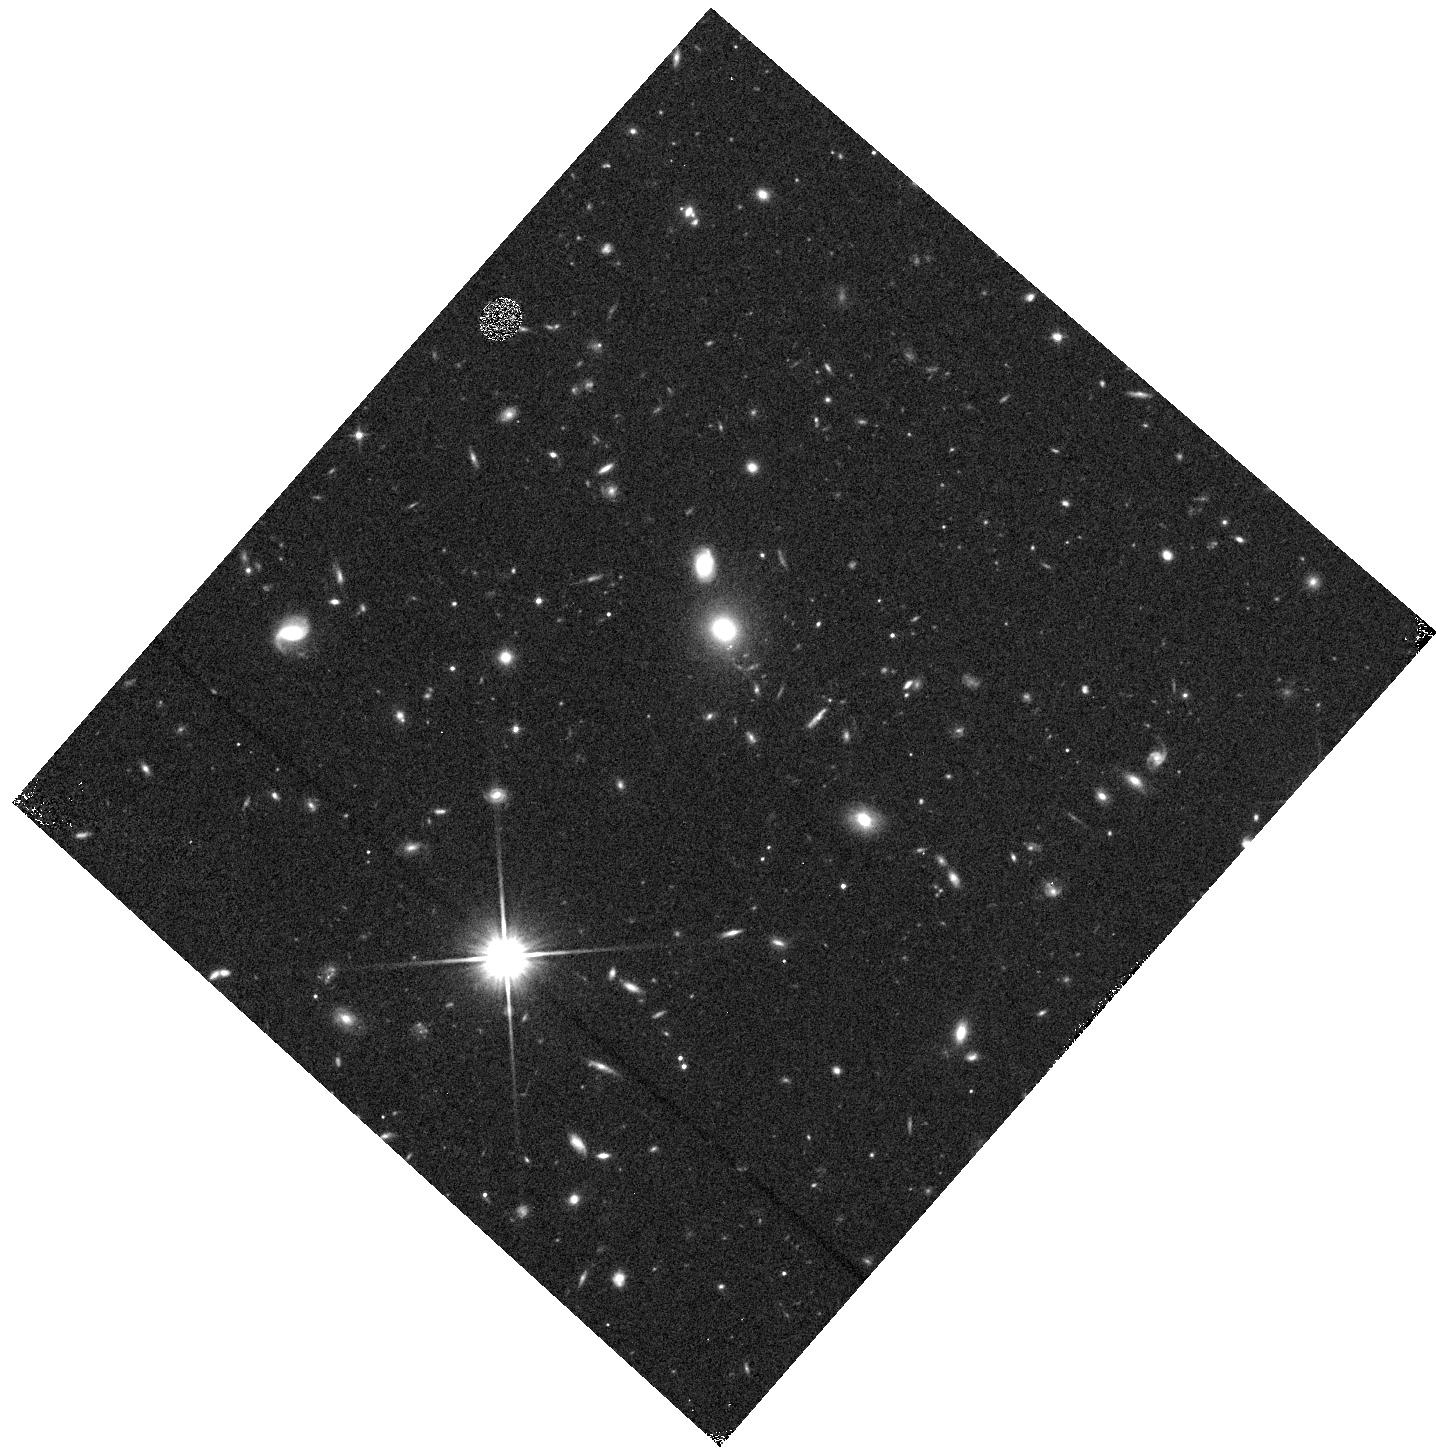
Target: field at RA 255.388°, Dec 64.133°
Instrument: WFC3/IR
Filter: F110W
Exposure: 4 min
Observation ID: hst_13352_c0_wfc3_ir_f110w_icdxc0

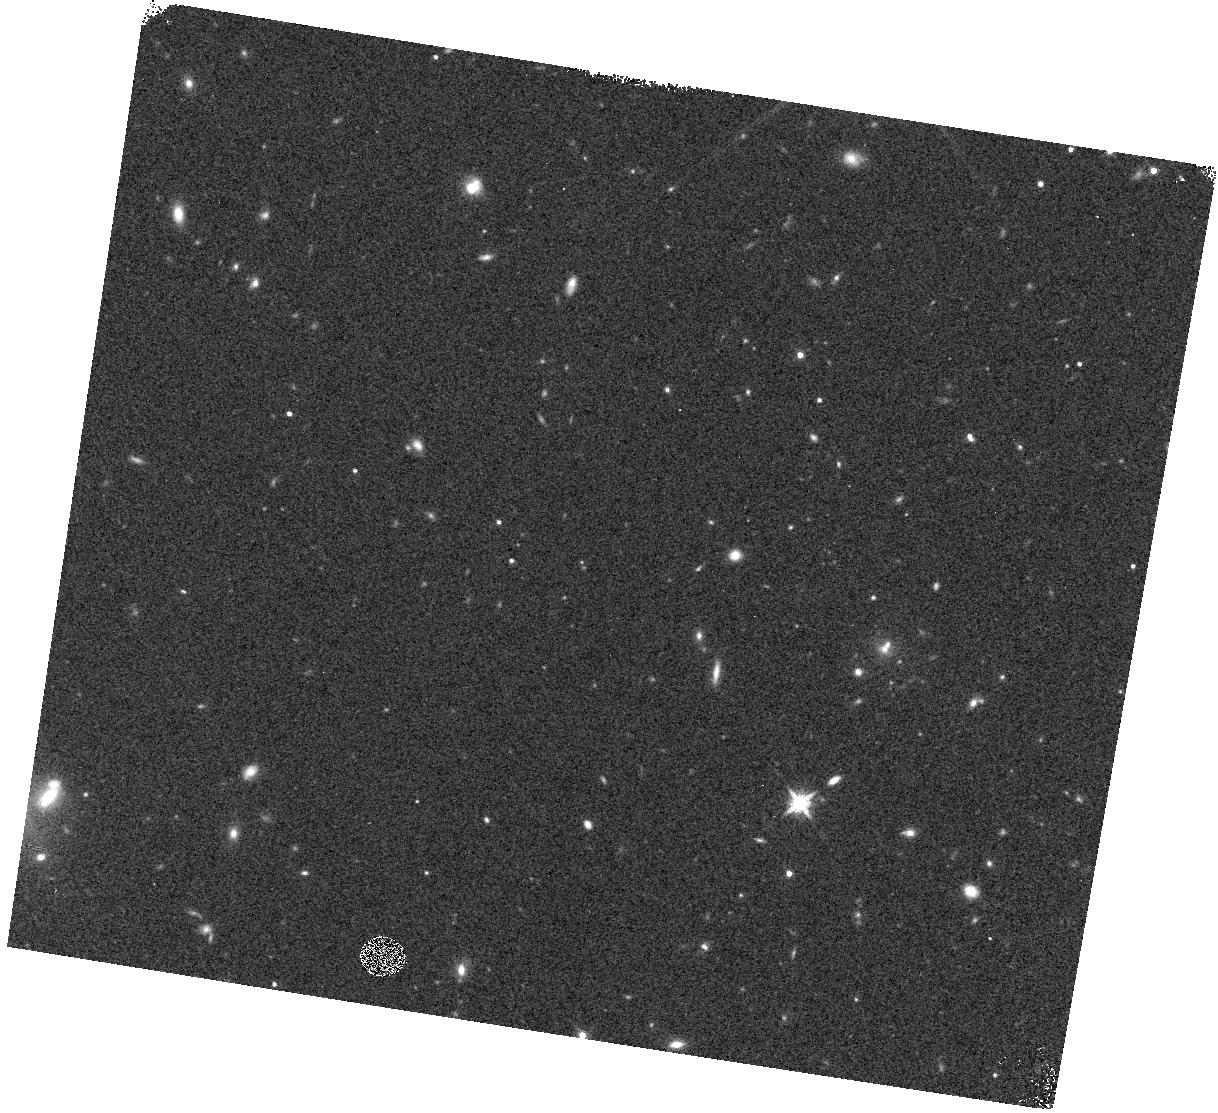
Target: field at RA 221.513°, Dec 3.907°
Instrument: WFC3/IR
Filter: F160W
Exposure: 3 min
Observation ID: hst_13352_dl_wfc3_ir_f160w_icdxdl

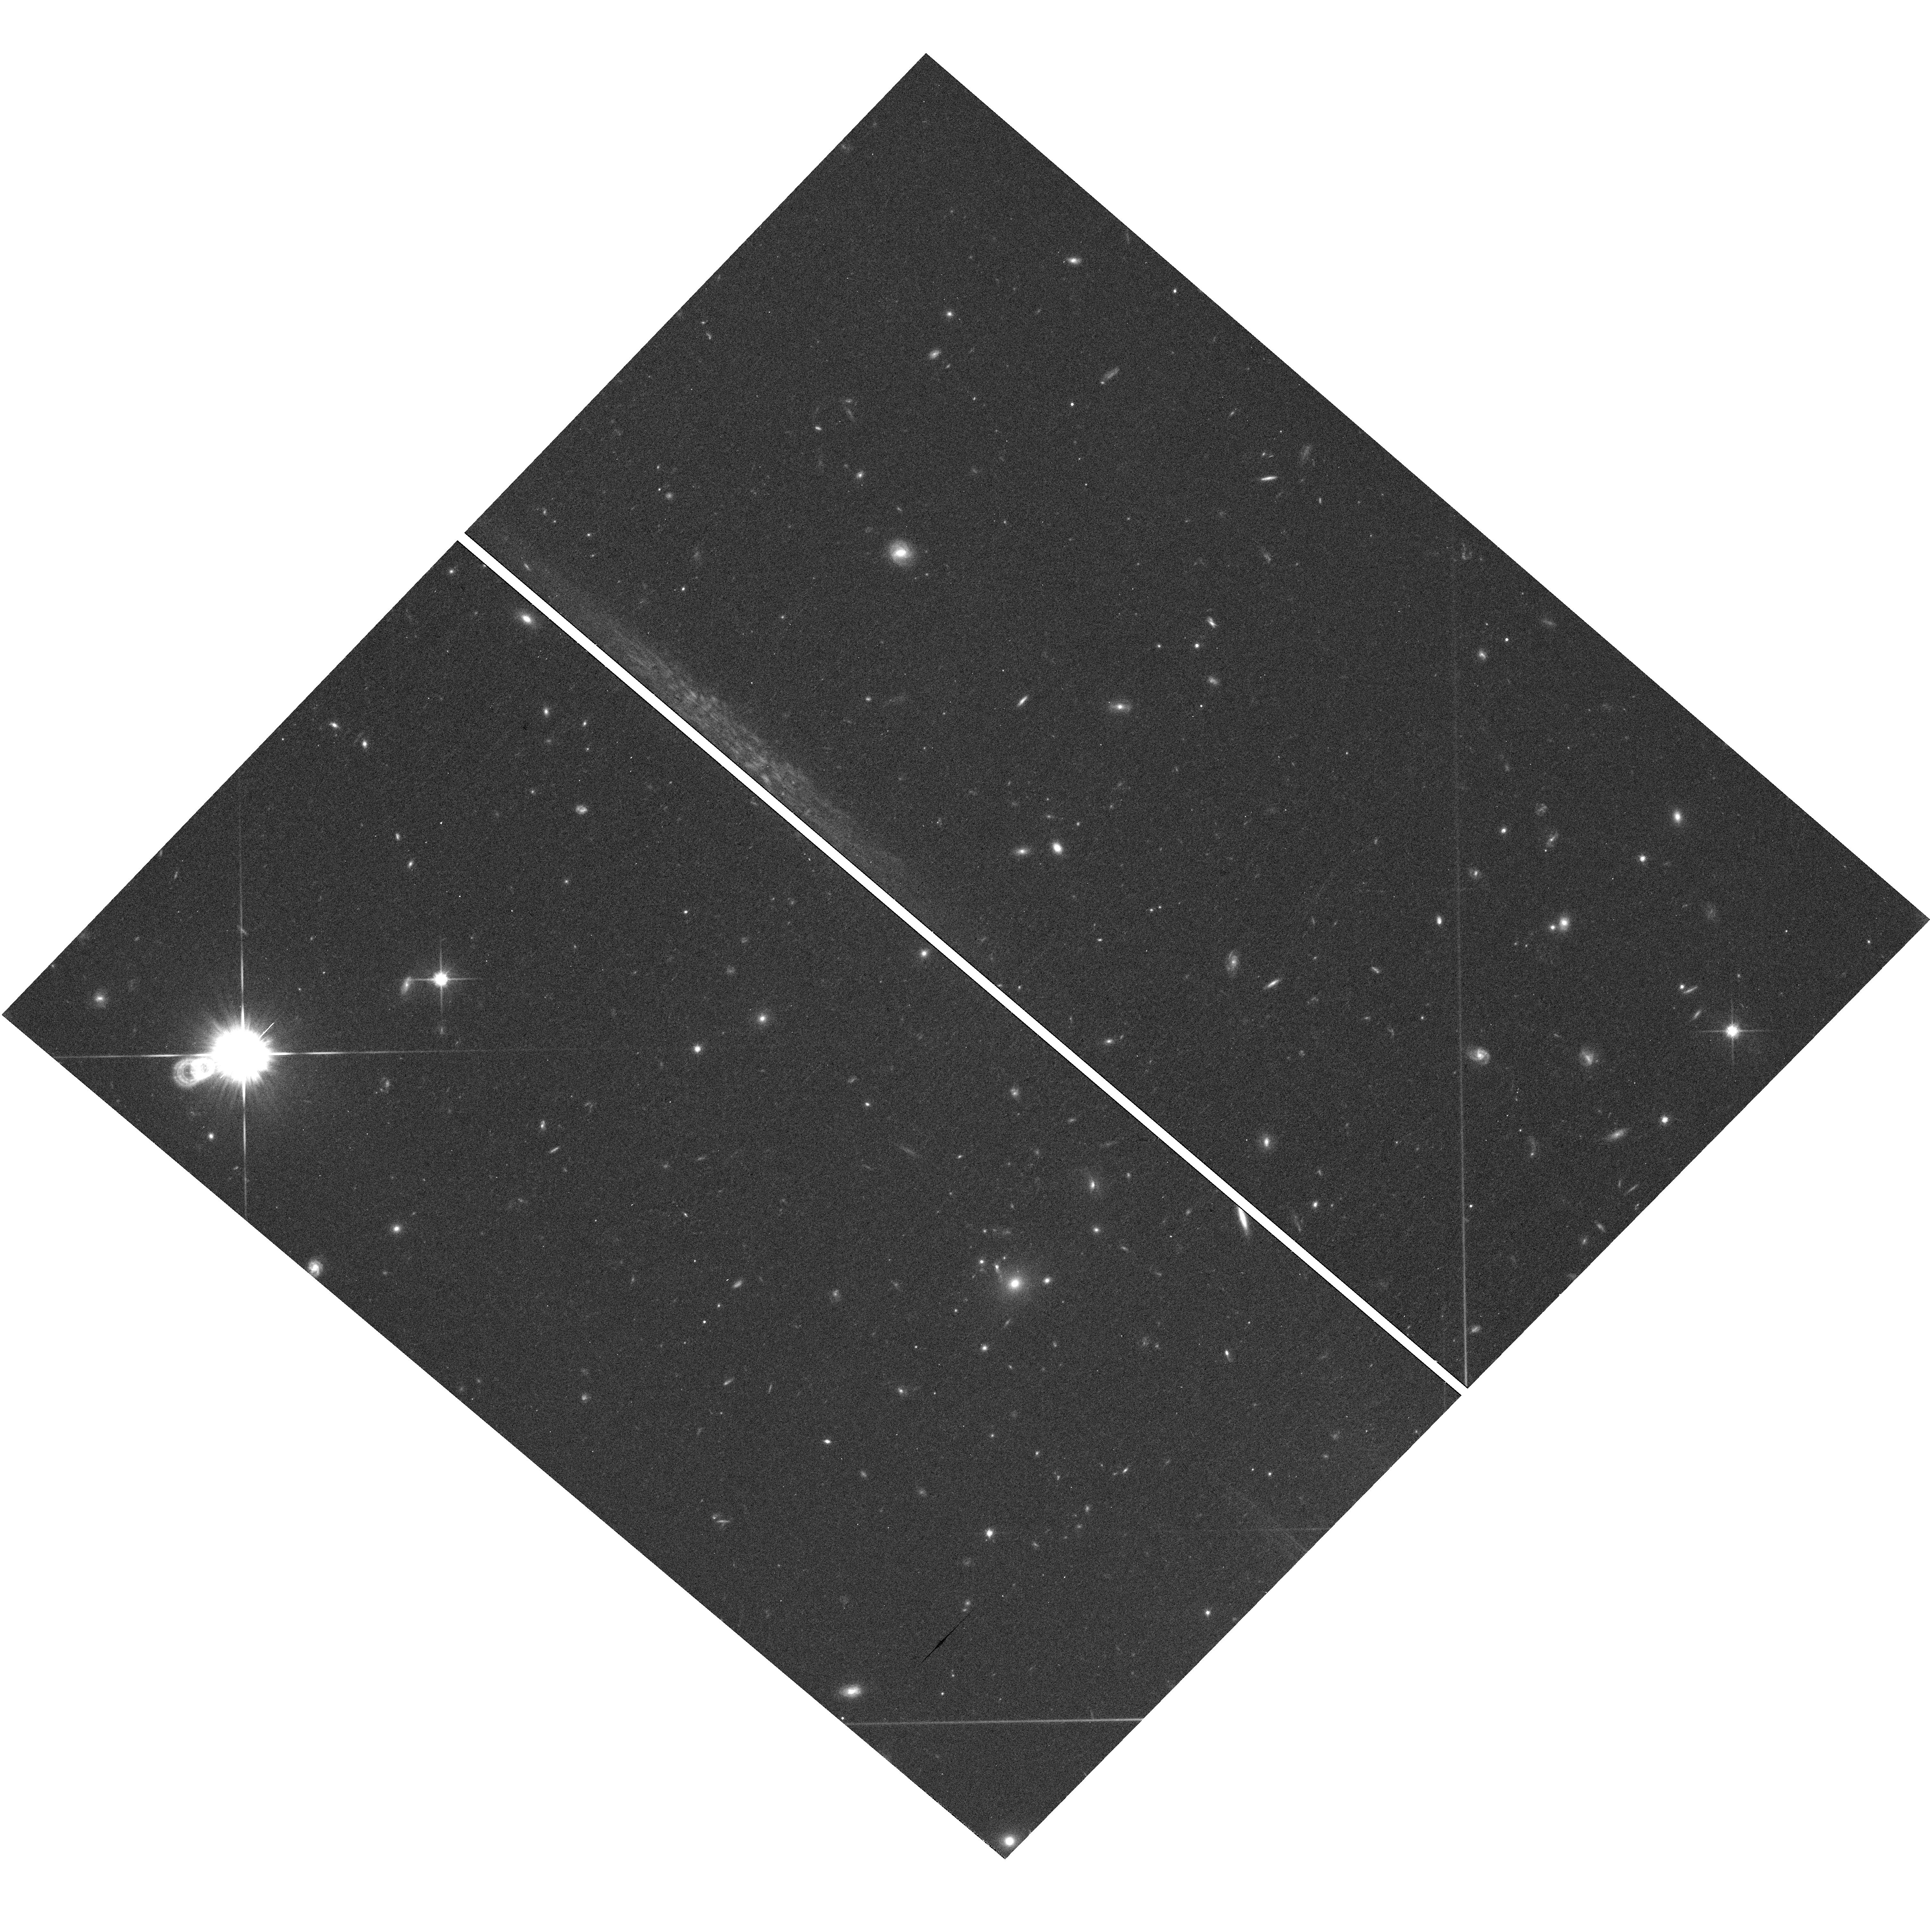
Target: field at RA 209.341°, Dec 19.380°
Instrument: WFC3/UVIS
Filter: F814W
Exposure: 37 min
Observation ID: hst_13352_2d_wfc3_uvis_f814w_icdx2d

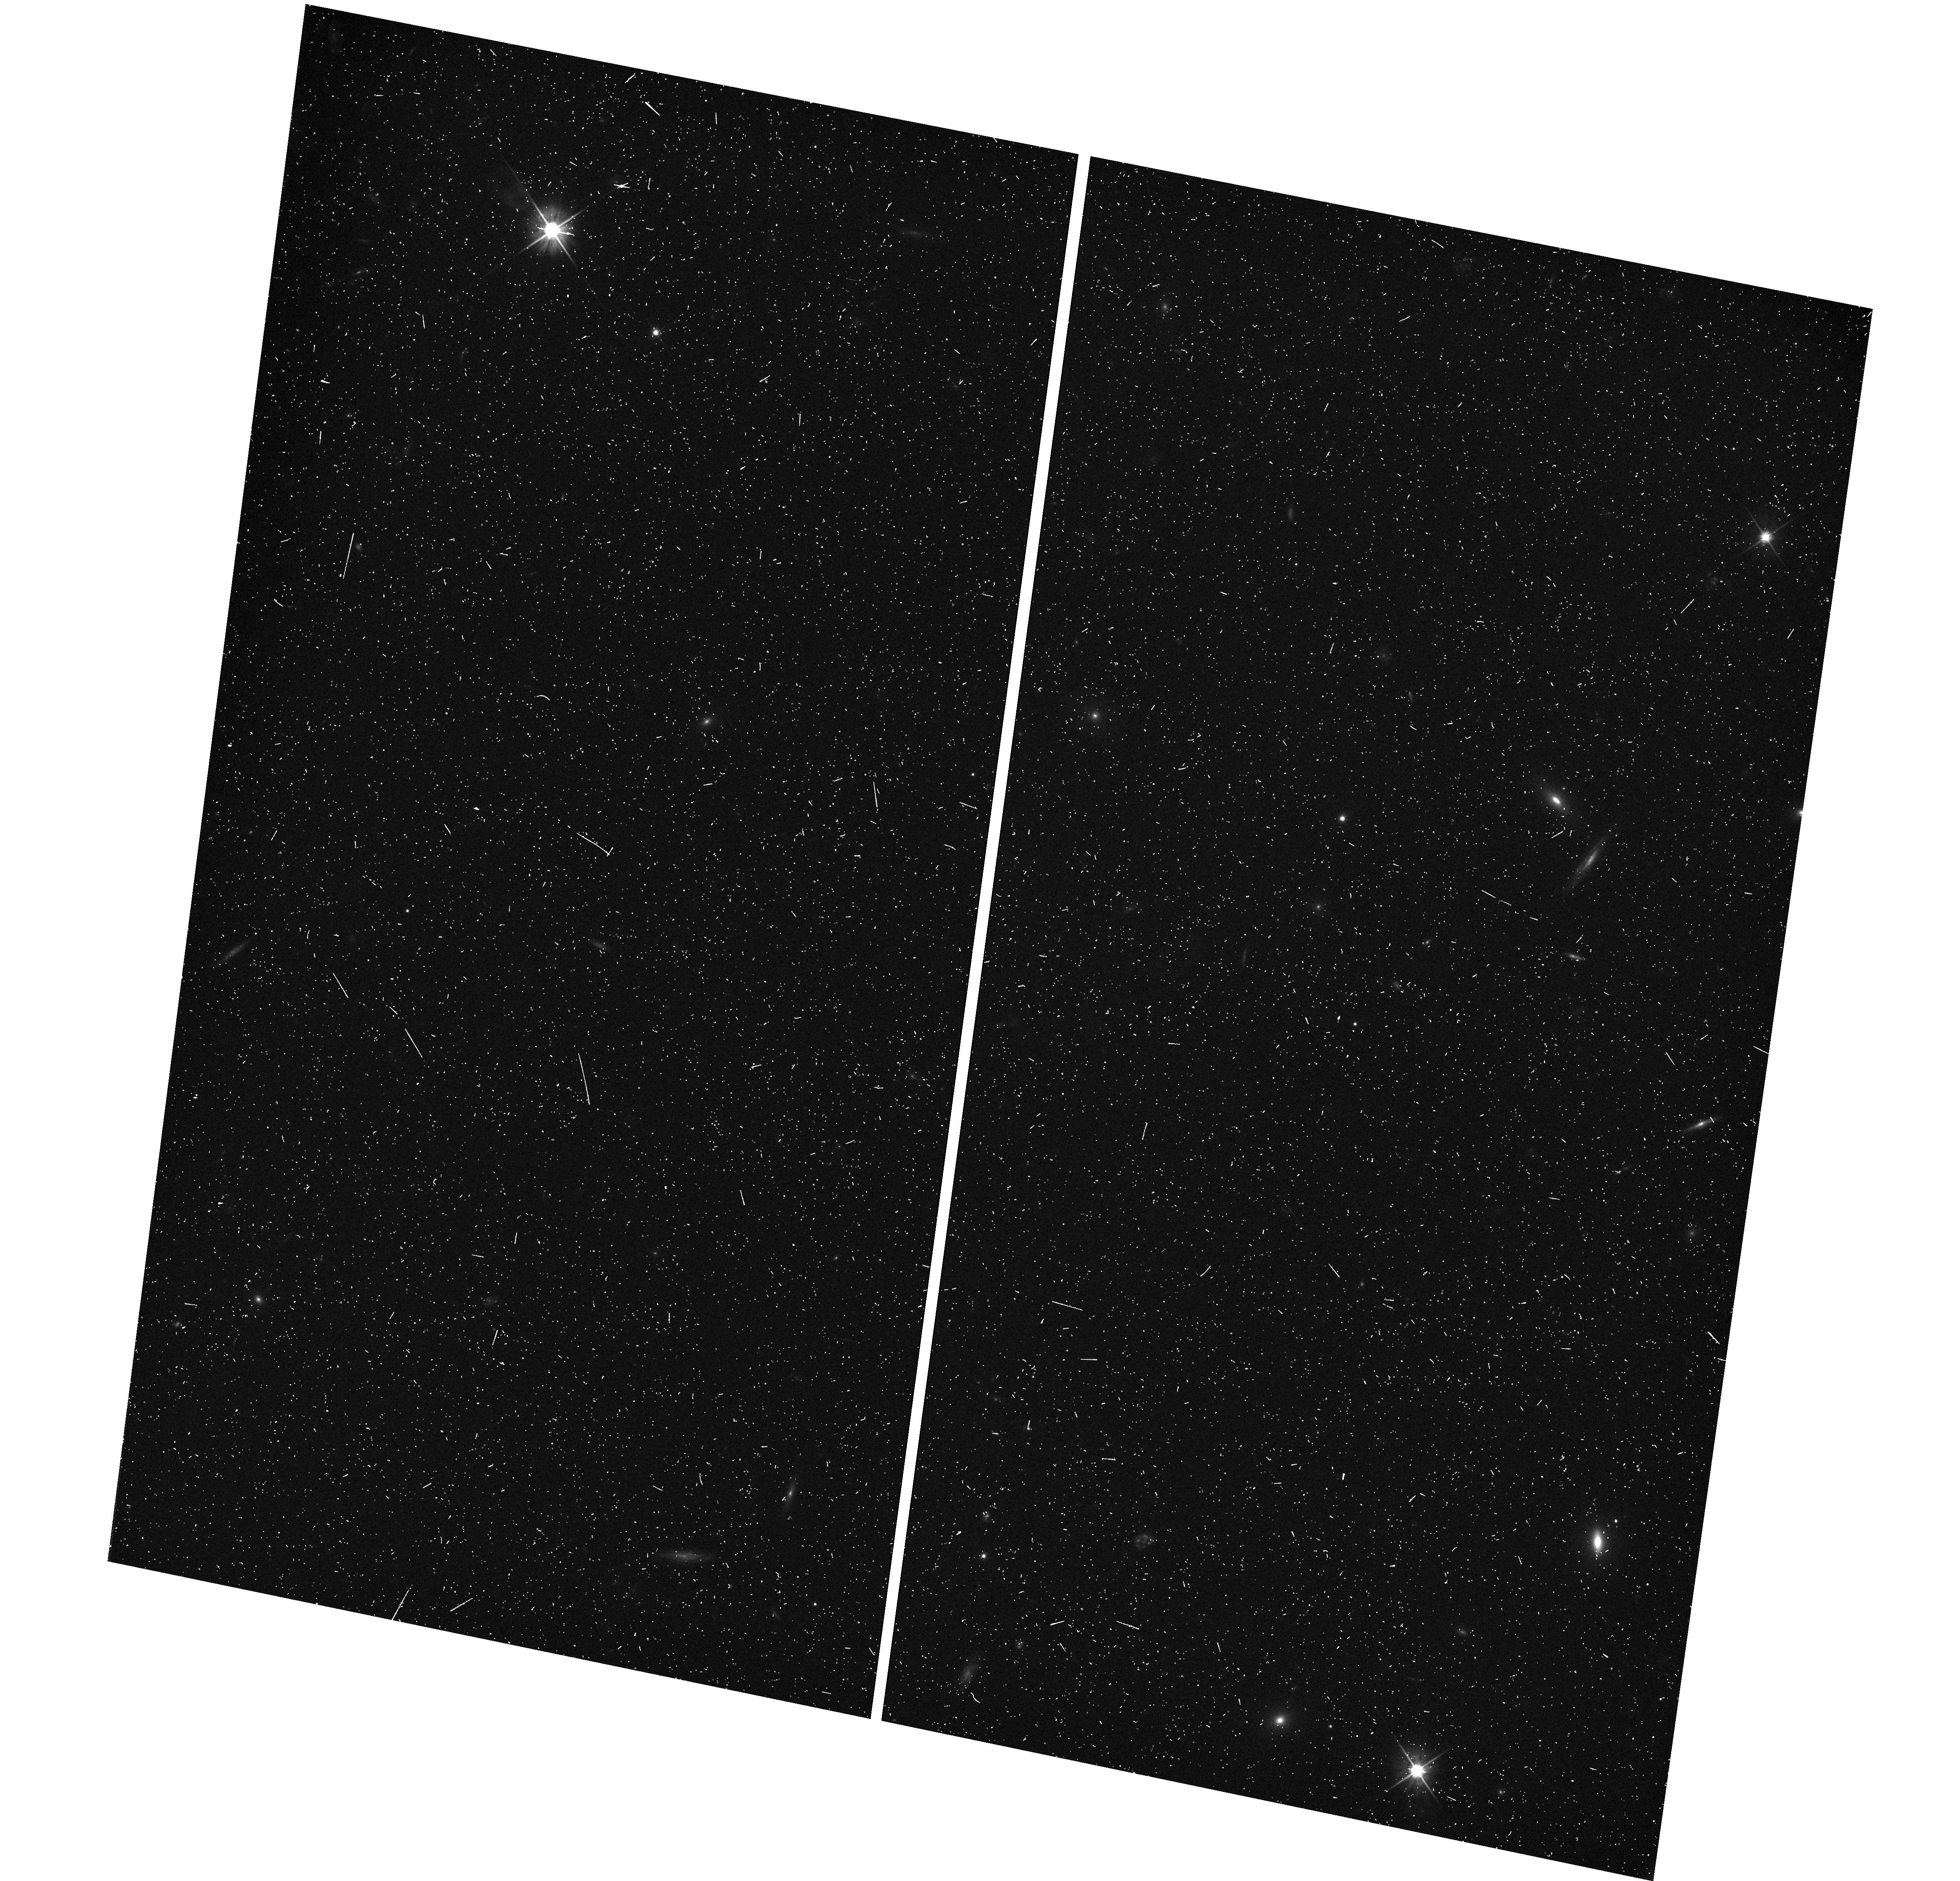
Target: field at RA 255.218°, Dec 64.293°
Instrument: WFC3/UVIS
Filter: F606W
Exposure: 10 min
Observation ID: hst_13352_32_wfc3_uvis_f606w_icdx32

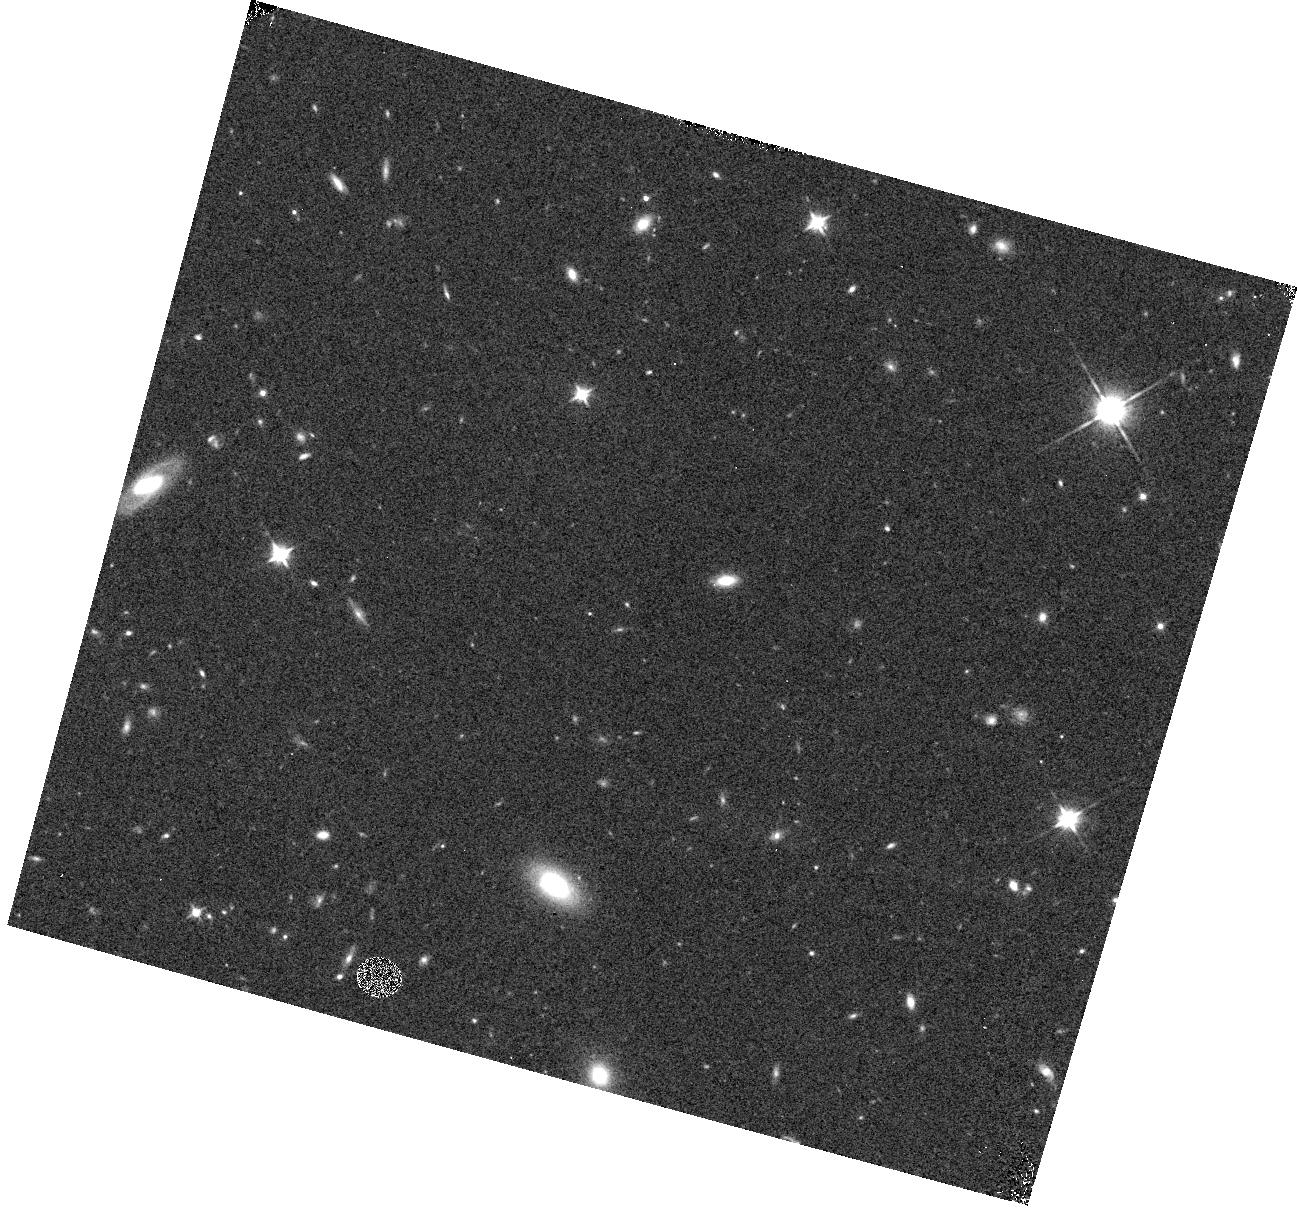
Target: field at RA 172.231°, Dec -4.424°
Instrument: WFC3/IR
Filter: F110W
Exposure: 4 min
Observation ID: hst_13352_bw_wfc3_ir_f110w_icdxbw

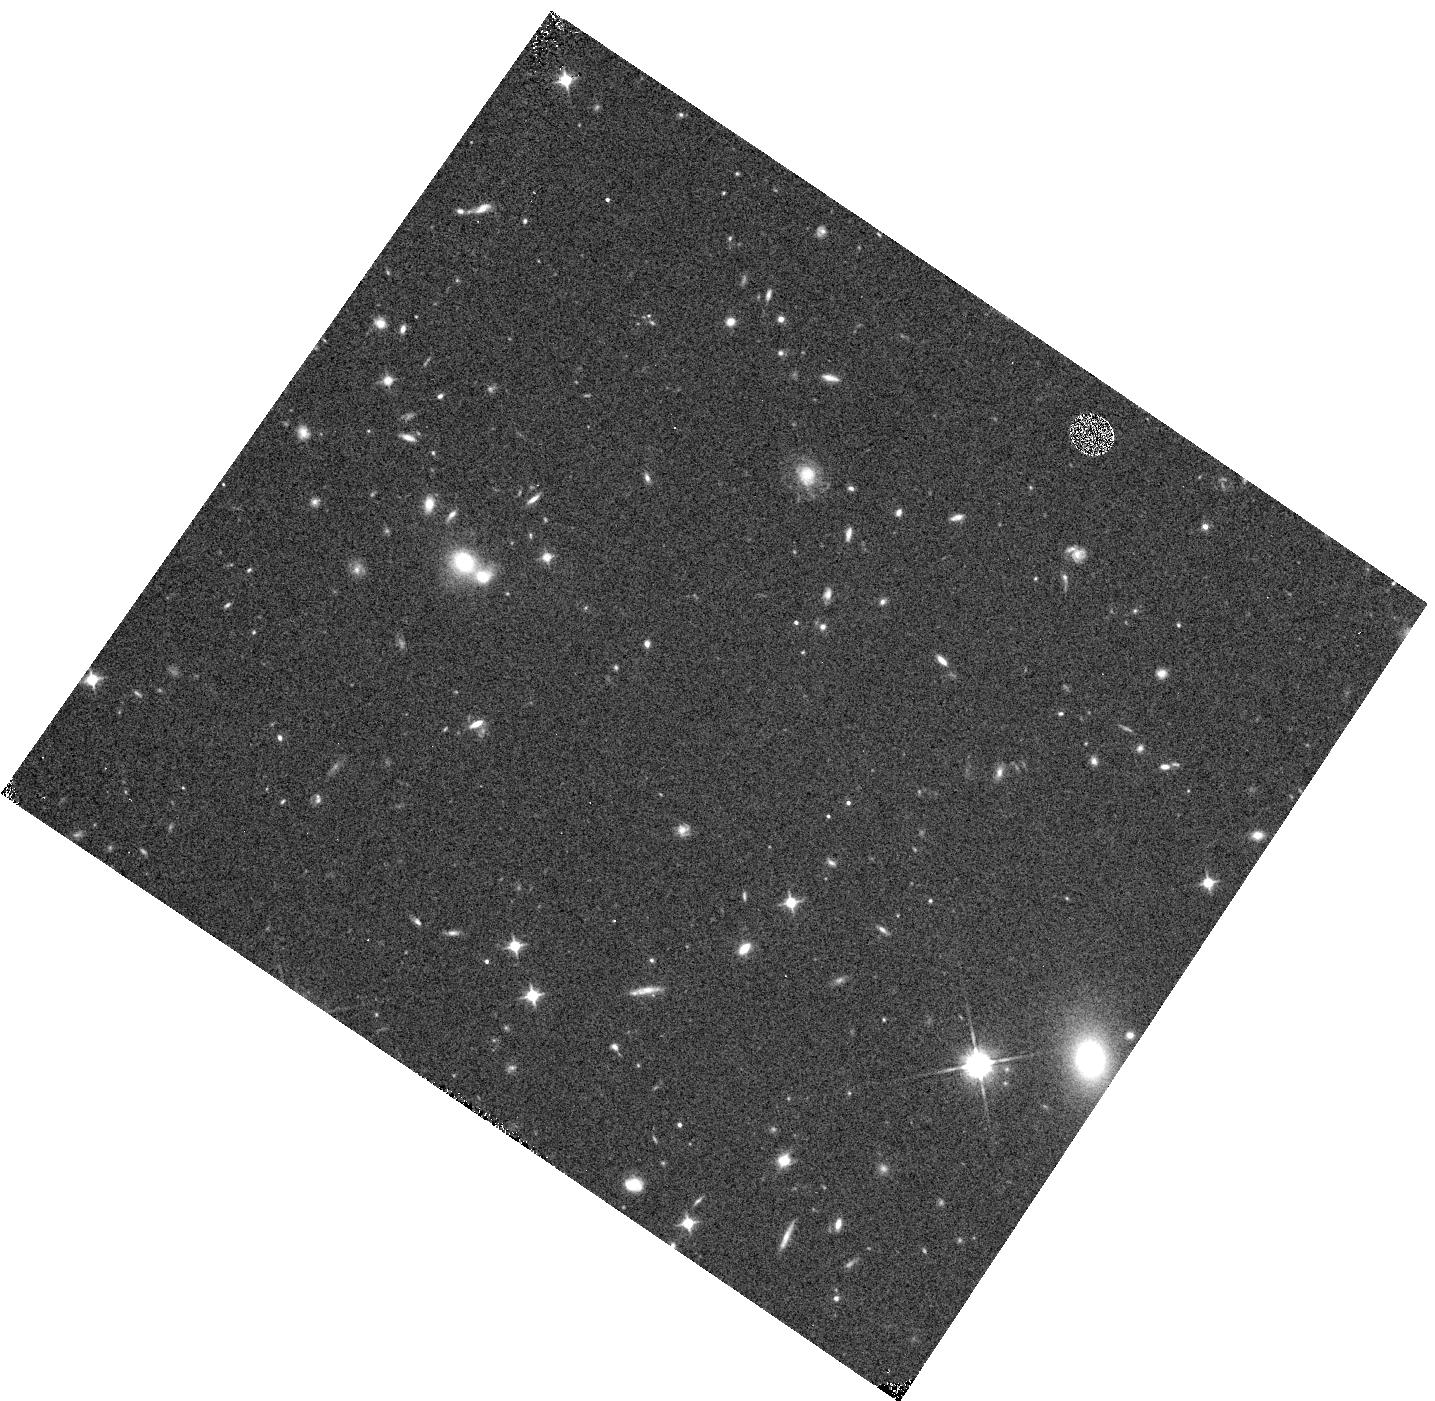
Target: field at RA 133.499°, Dec 43.867°
Instrument: WFC3/IR
Filter: F110W
Exposure: 5 min
Observation ID: hst_13352_a6_wfc3_ir_f110w_icdxa6

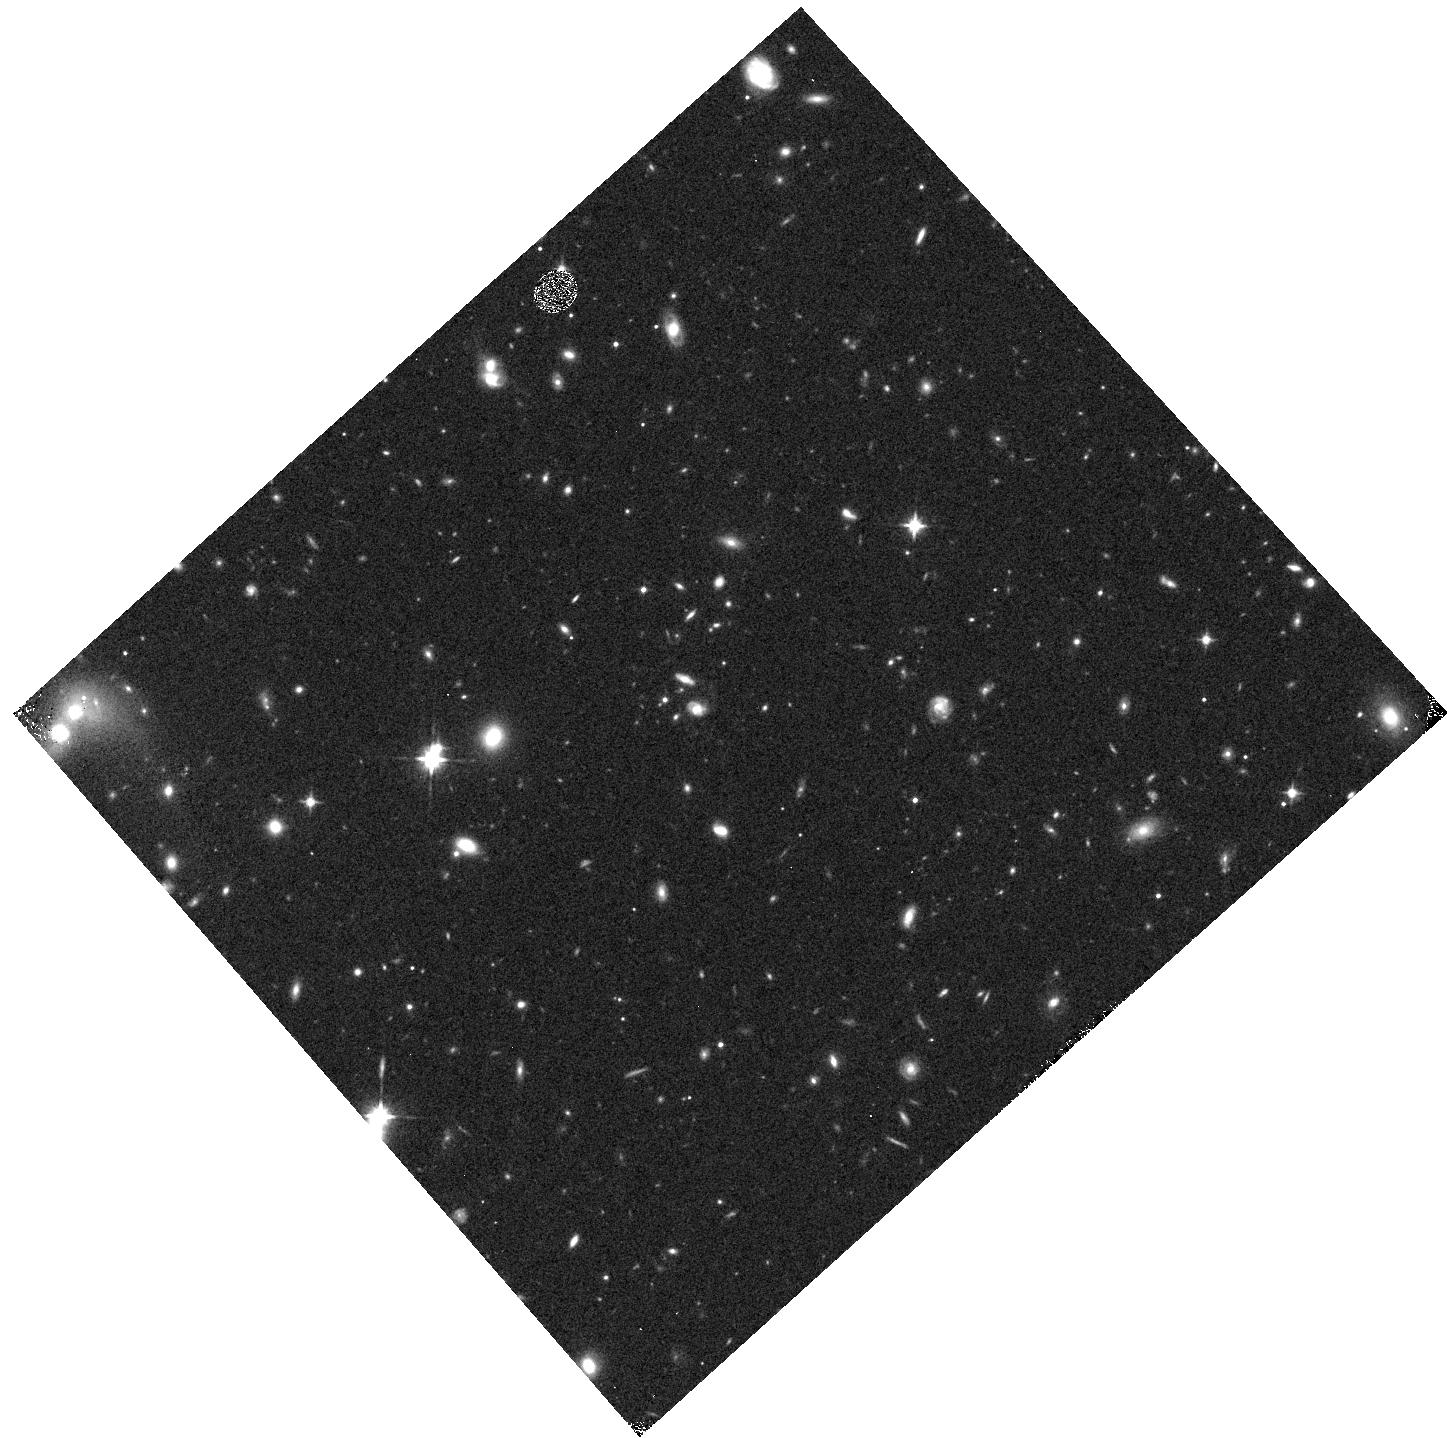
Target: field at RA 250.799°, Dec 39.340°
Instrument: WFC3/IR
Filter: F110W
Exposure: 5 min
Observation ID: hst_13352_65_wfc3_ir_f110w_icdx65

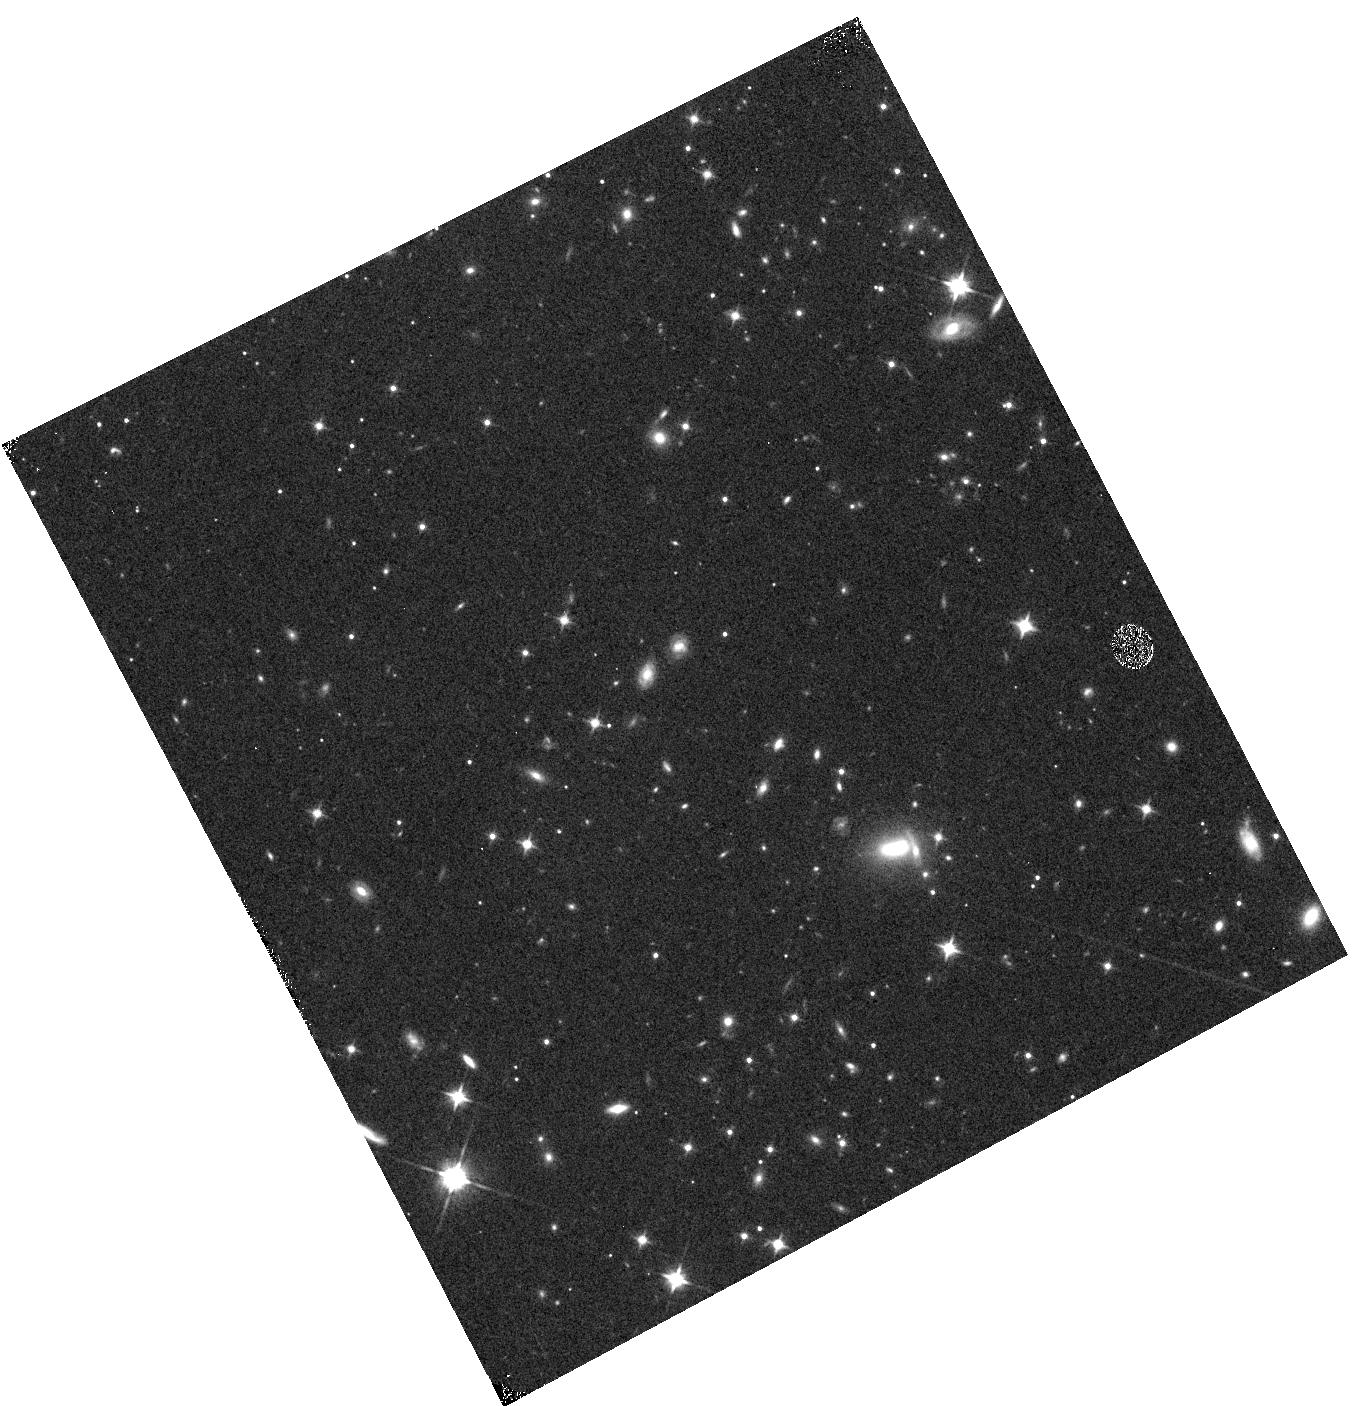
Target: field at RA 305.517°, Dec -31.210°
Instrument: WFC3/IR
Filter: F110W
Exposure: 4 min
Observation ID: hst_13352_da_wfc3_ir_f110w_icdxda

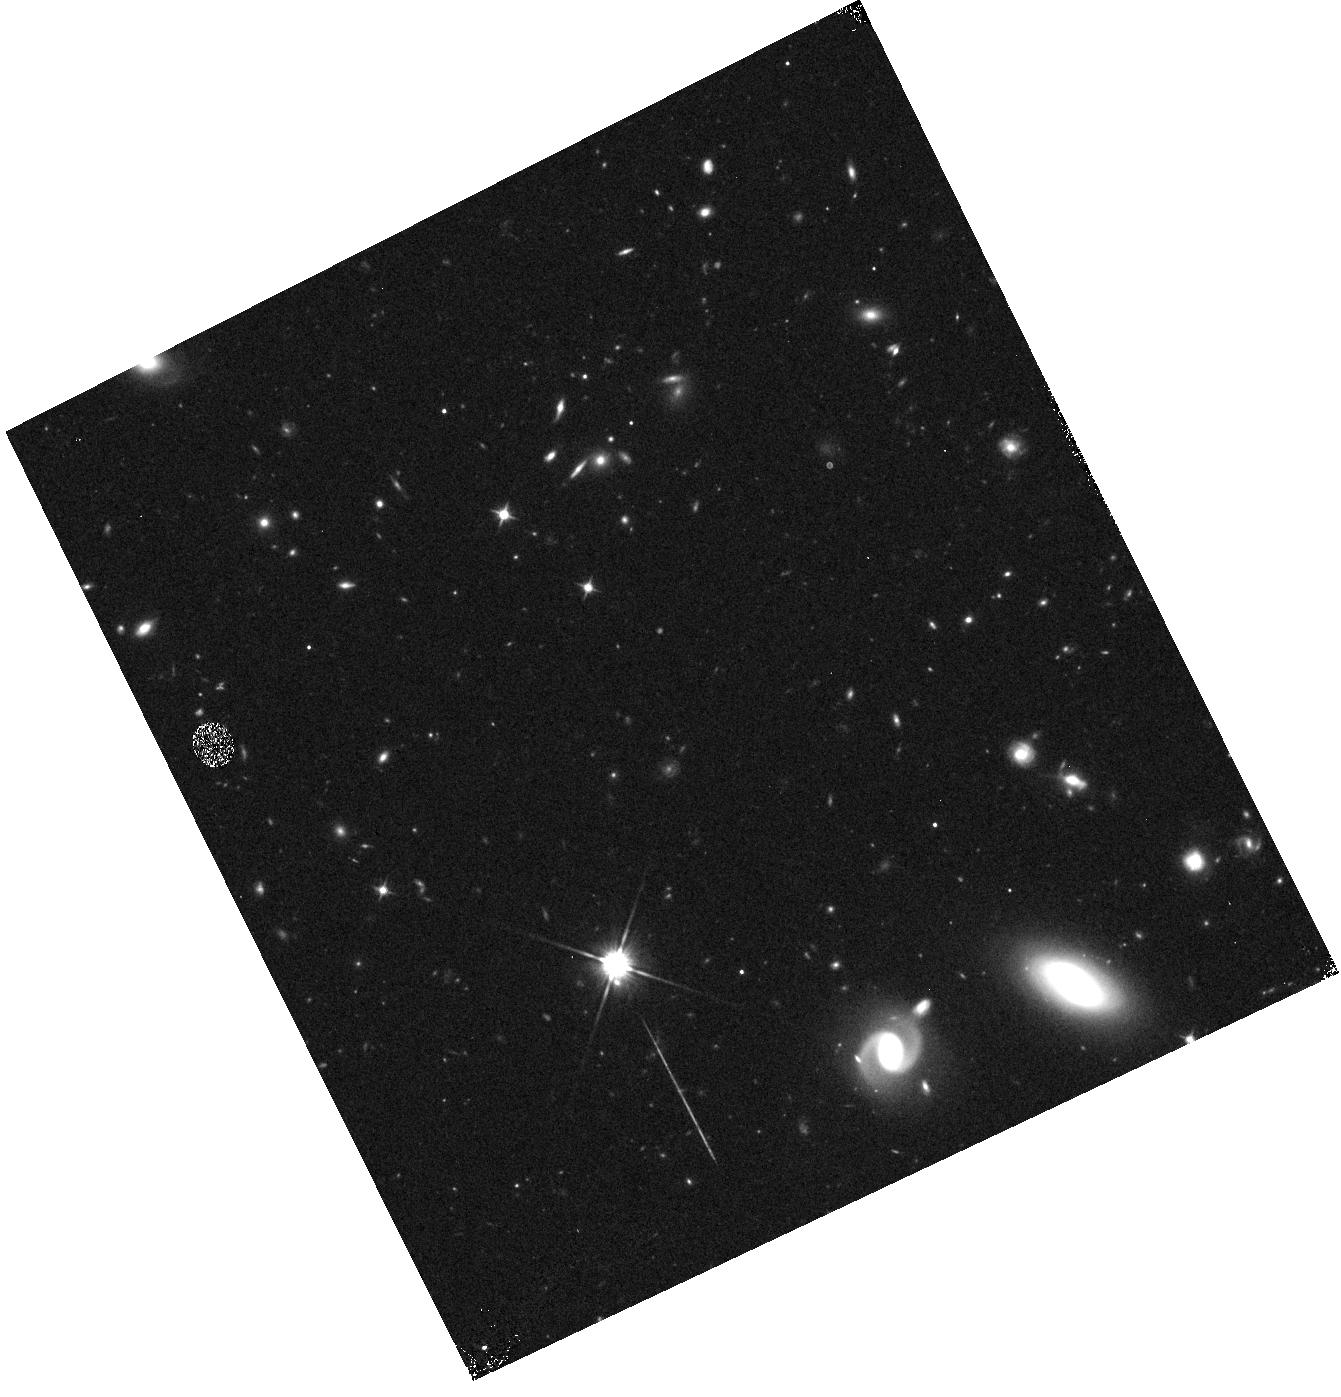
Target: field at RA 351.289°, Dec -12.204°
Instrument: WFC3/IR
Filter: F110W
Exposure: 8 min
Observation ID: hst_13352_0y_wfc3_ir_f110w_icdx0y

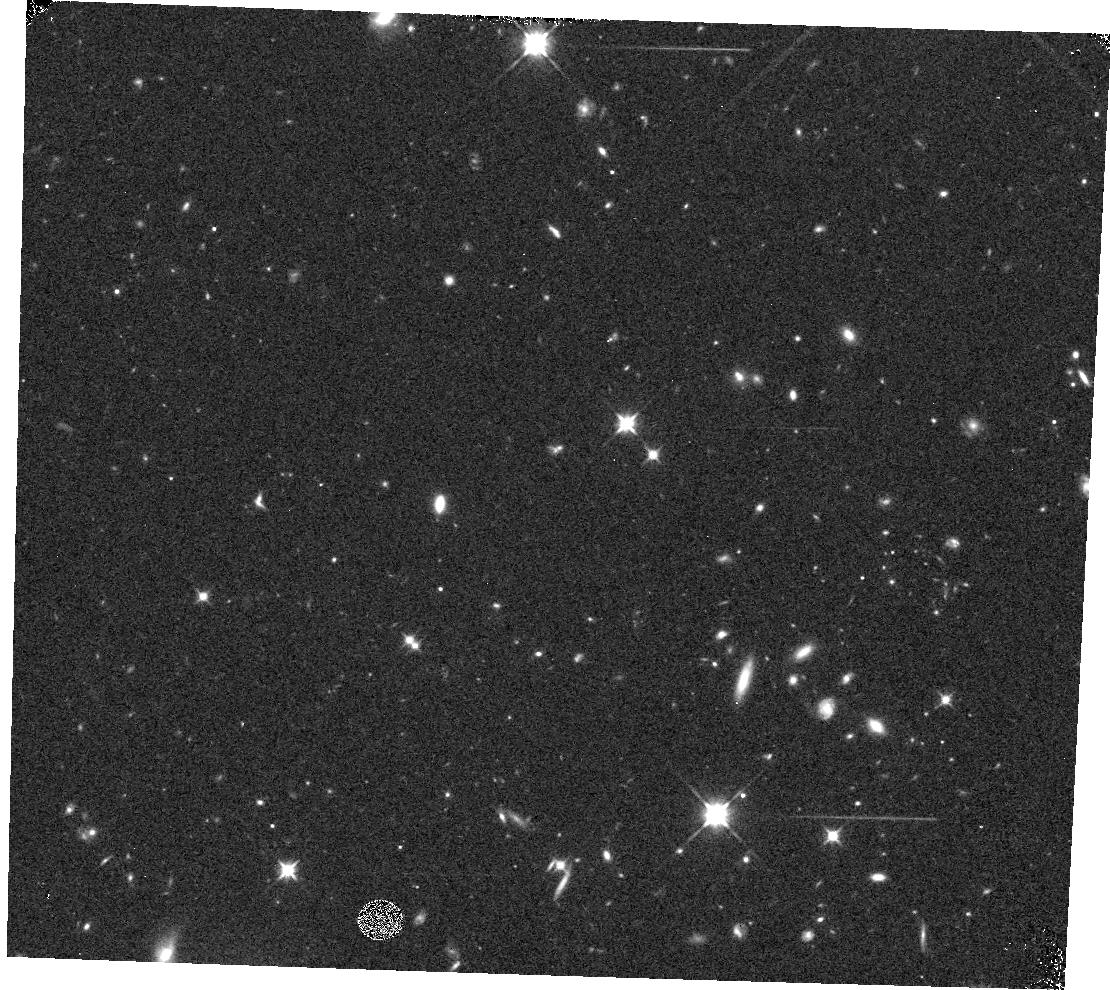
Target: field at RA 214.864°, Dec 6.114°
Instrument: WFC3/IR
Filter: F110W
Exposure: 7 min
Observation ID: hst_13352_ai_wfc3_ir_f110w_icdxai

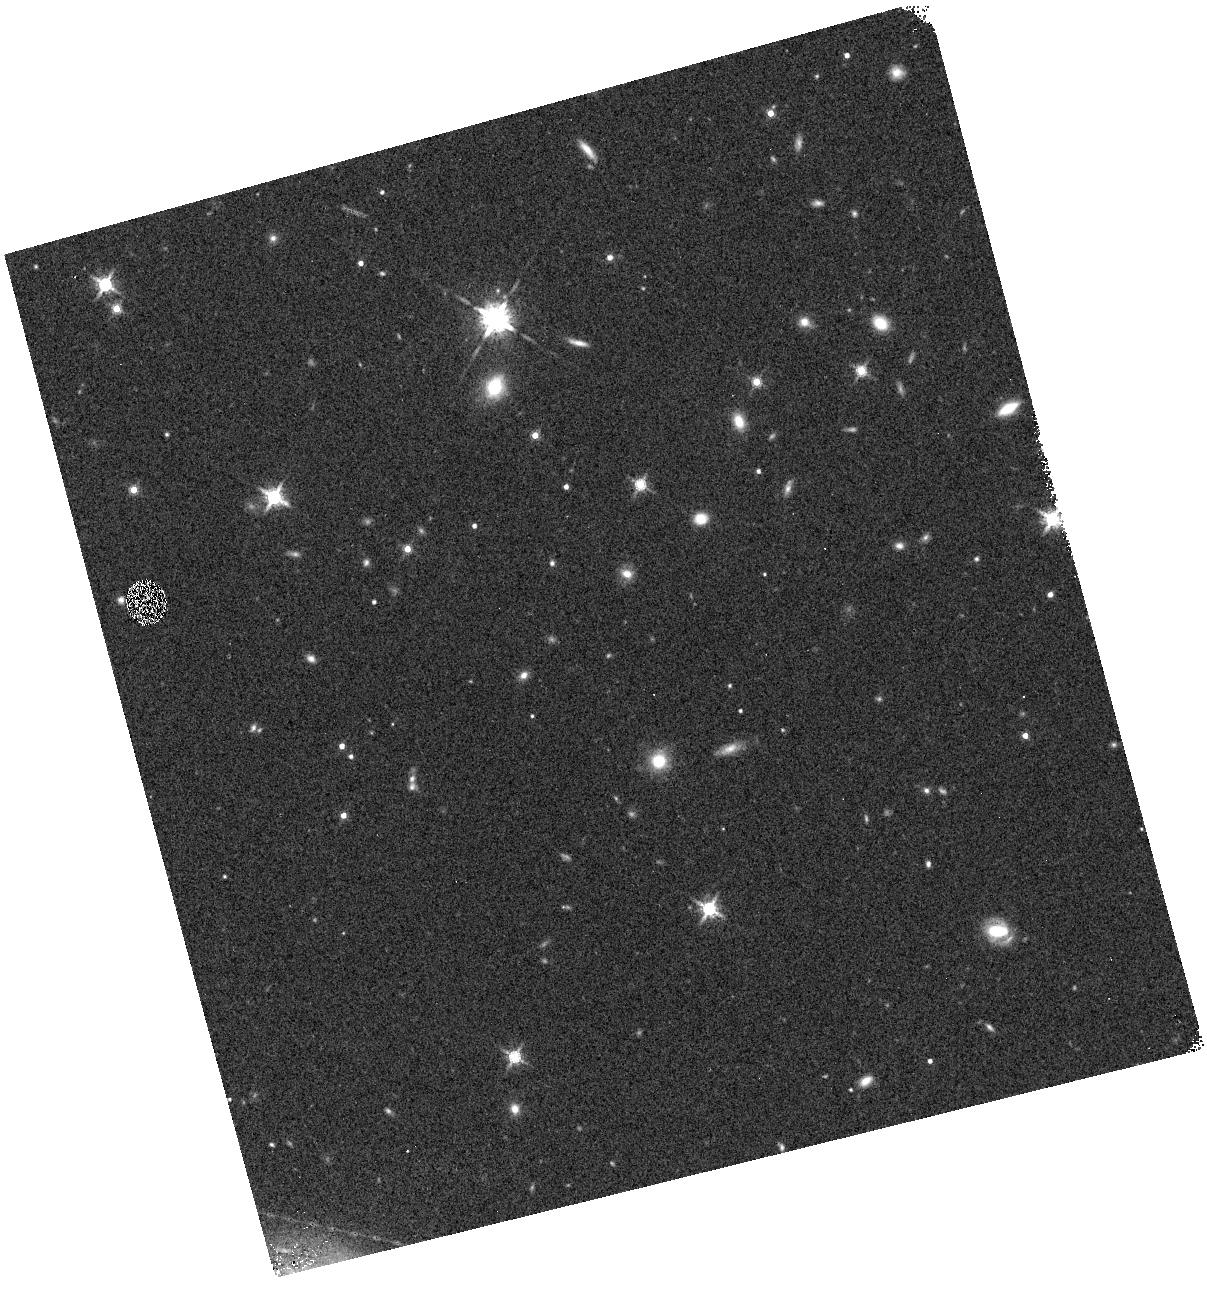
Target: field at RA 324.412°, Dec -14.637°
Instrument: WFC3/IR
Filter: F160W
Exposure: 4 min
Observation ID: hst_13352_9f_wfc3_ir_f160w_icdx9f

WFC3 Infrared Spectroscopic Parallel Survey WISP: A Survey of Star Formation Across Cosmic Time (PI: Malkan, Matthew A.)

Our WFC3 Infrared Spectroscopic Parallels (WISPs) have shown the power of slitless spectroscopy to probe galaxy evolution from 0.5<z<2.5. WISP is particularly sensitive to low-mass, metal-poor, galaxies with extreme star formation rates. These are missed by conventional continuum-selected surveys. The broad, continuous, spectral coverage of the G102 and G141 grisms (0.8--1.7 um) provides the best measurement of the de-reddened star formation rate, and the mass-metallicity relation, throughout this epoch, over which ground-based searches are severely limited. We propose to extend this cost-effective WFC3 Survey by using 375 pure parallel orbits for grism spectroscopy in 50 deep (4-5 orbit) and 50 shallow (3-orbit) fields. This will complete a sample of 6000 galaxies with [OII], [OIII], Ha, Hb, or [SII] in the redshift desert. Our primary science goals are: (1) Derive the extinction-corrected Ha luminosity function, and the resulting cosmic history of star formation across 0.5<z<1.5, and the [O III] luminosity function to redshift 2.5. (2) Measure the mass-metallicity relation at z>1 to low masses, with the support of our ongoing ground-based follow-up. (3) Examine the role of metal-poor dwarfs and extreme starbursts in galaxy assembly. (4) Use the Balmer break and D4000 diagnostics to find and determine the ages of absorption-line galaxies down to J=24-25. (5) Search for rare objects such as Lya emitters at z>6, reddened AGN, close physical pairs of galaxies, T- and Y-dwarf stars (of which we have already found three). The WISP value-added public data release is likely to be one of Hubble's major legacies of 0.8--1.7 um spectroscopy.